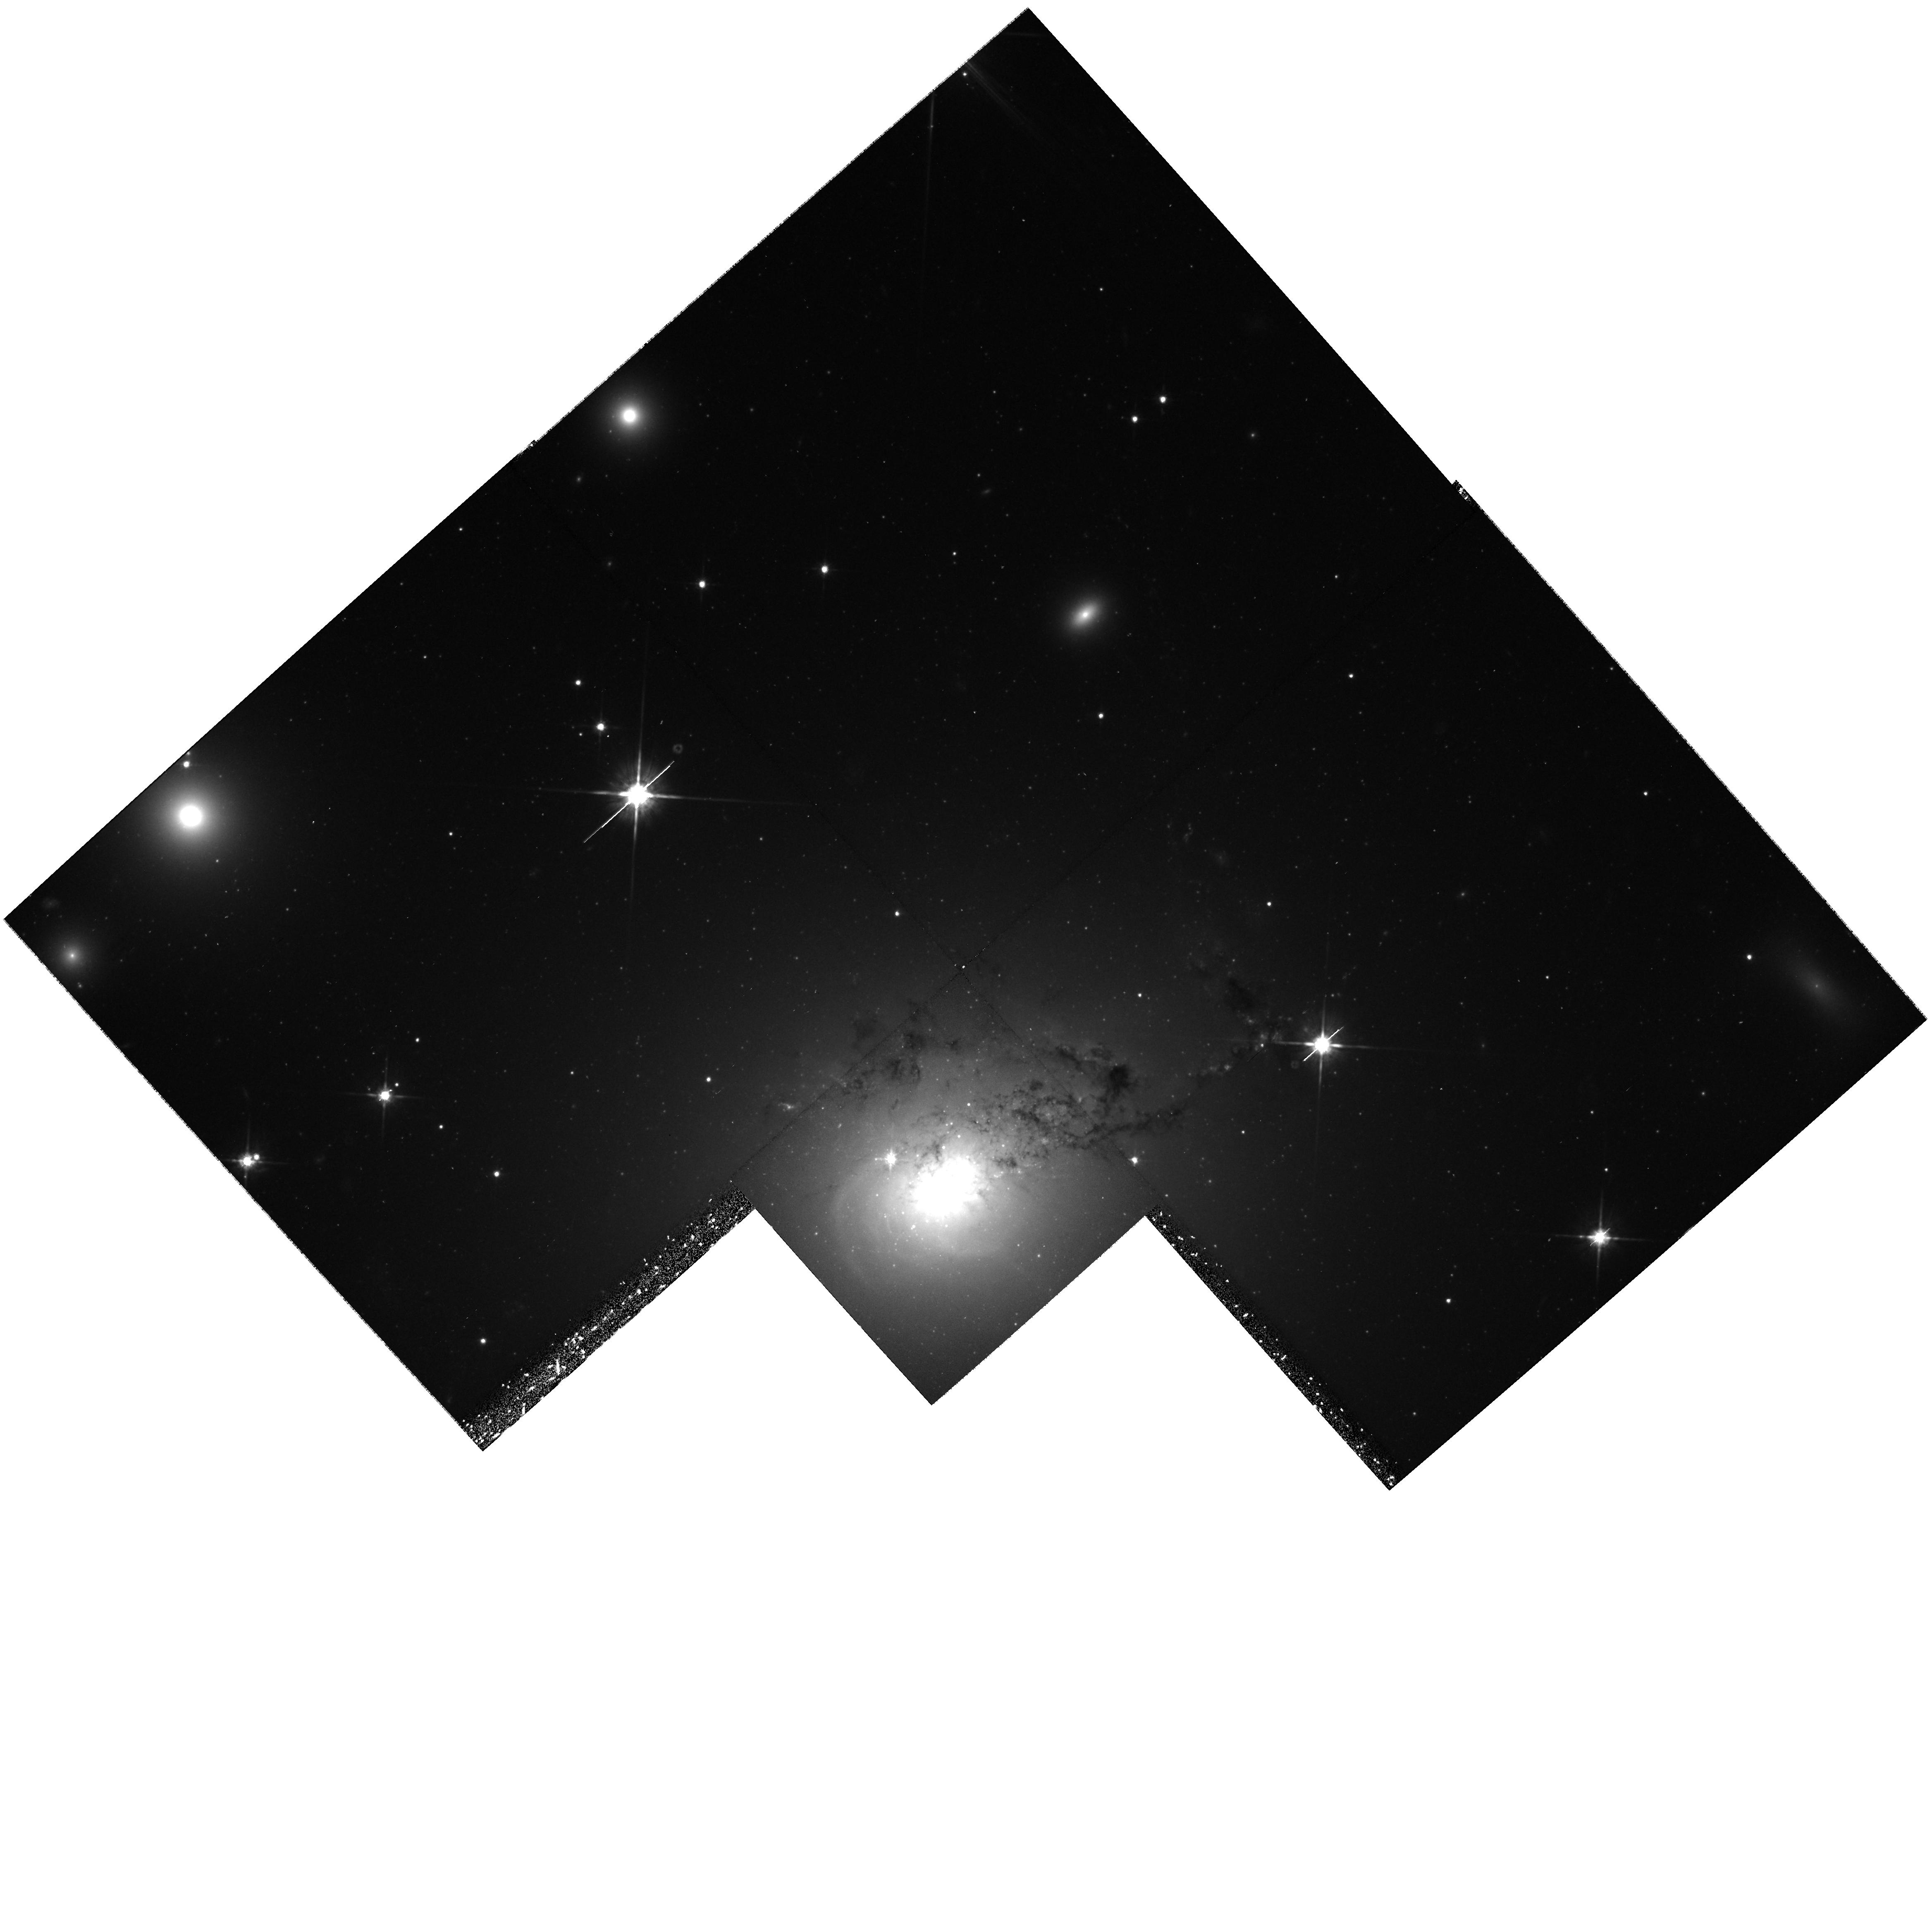
Target: NGC1275
Instrument: WFPC2/PC
Filter: F814W
Exposure: 40 min
Observation ID: hst_9250_02_wfpc2_pc_f814w_u6hs02

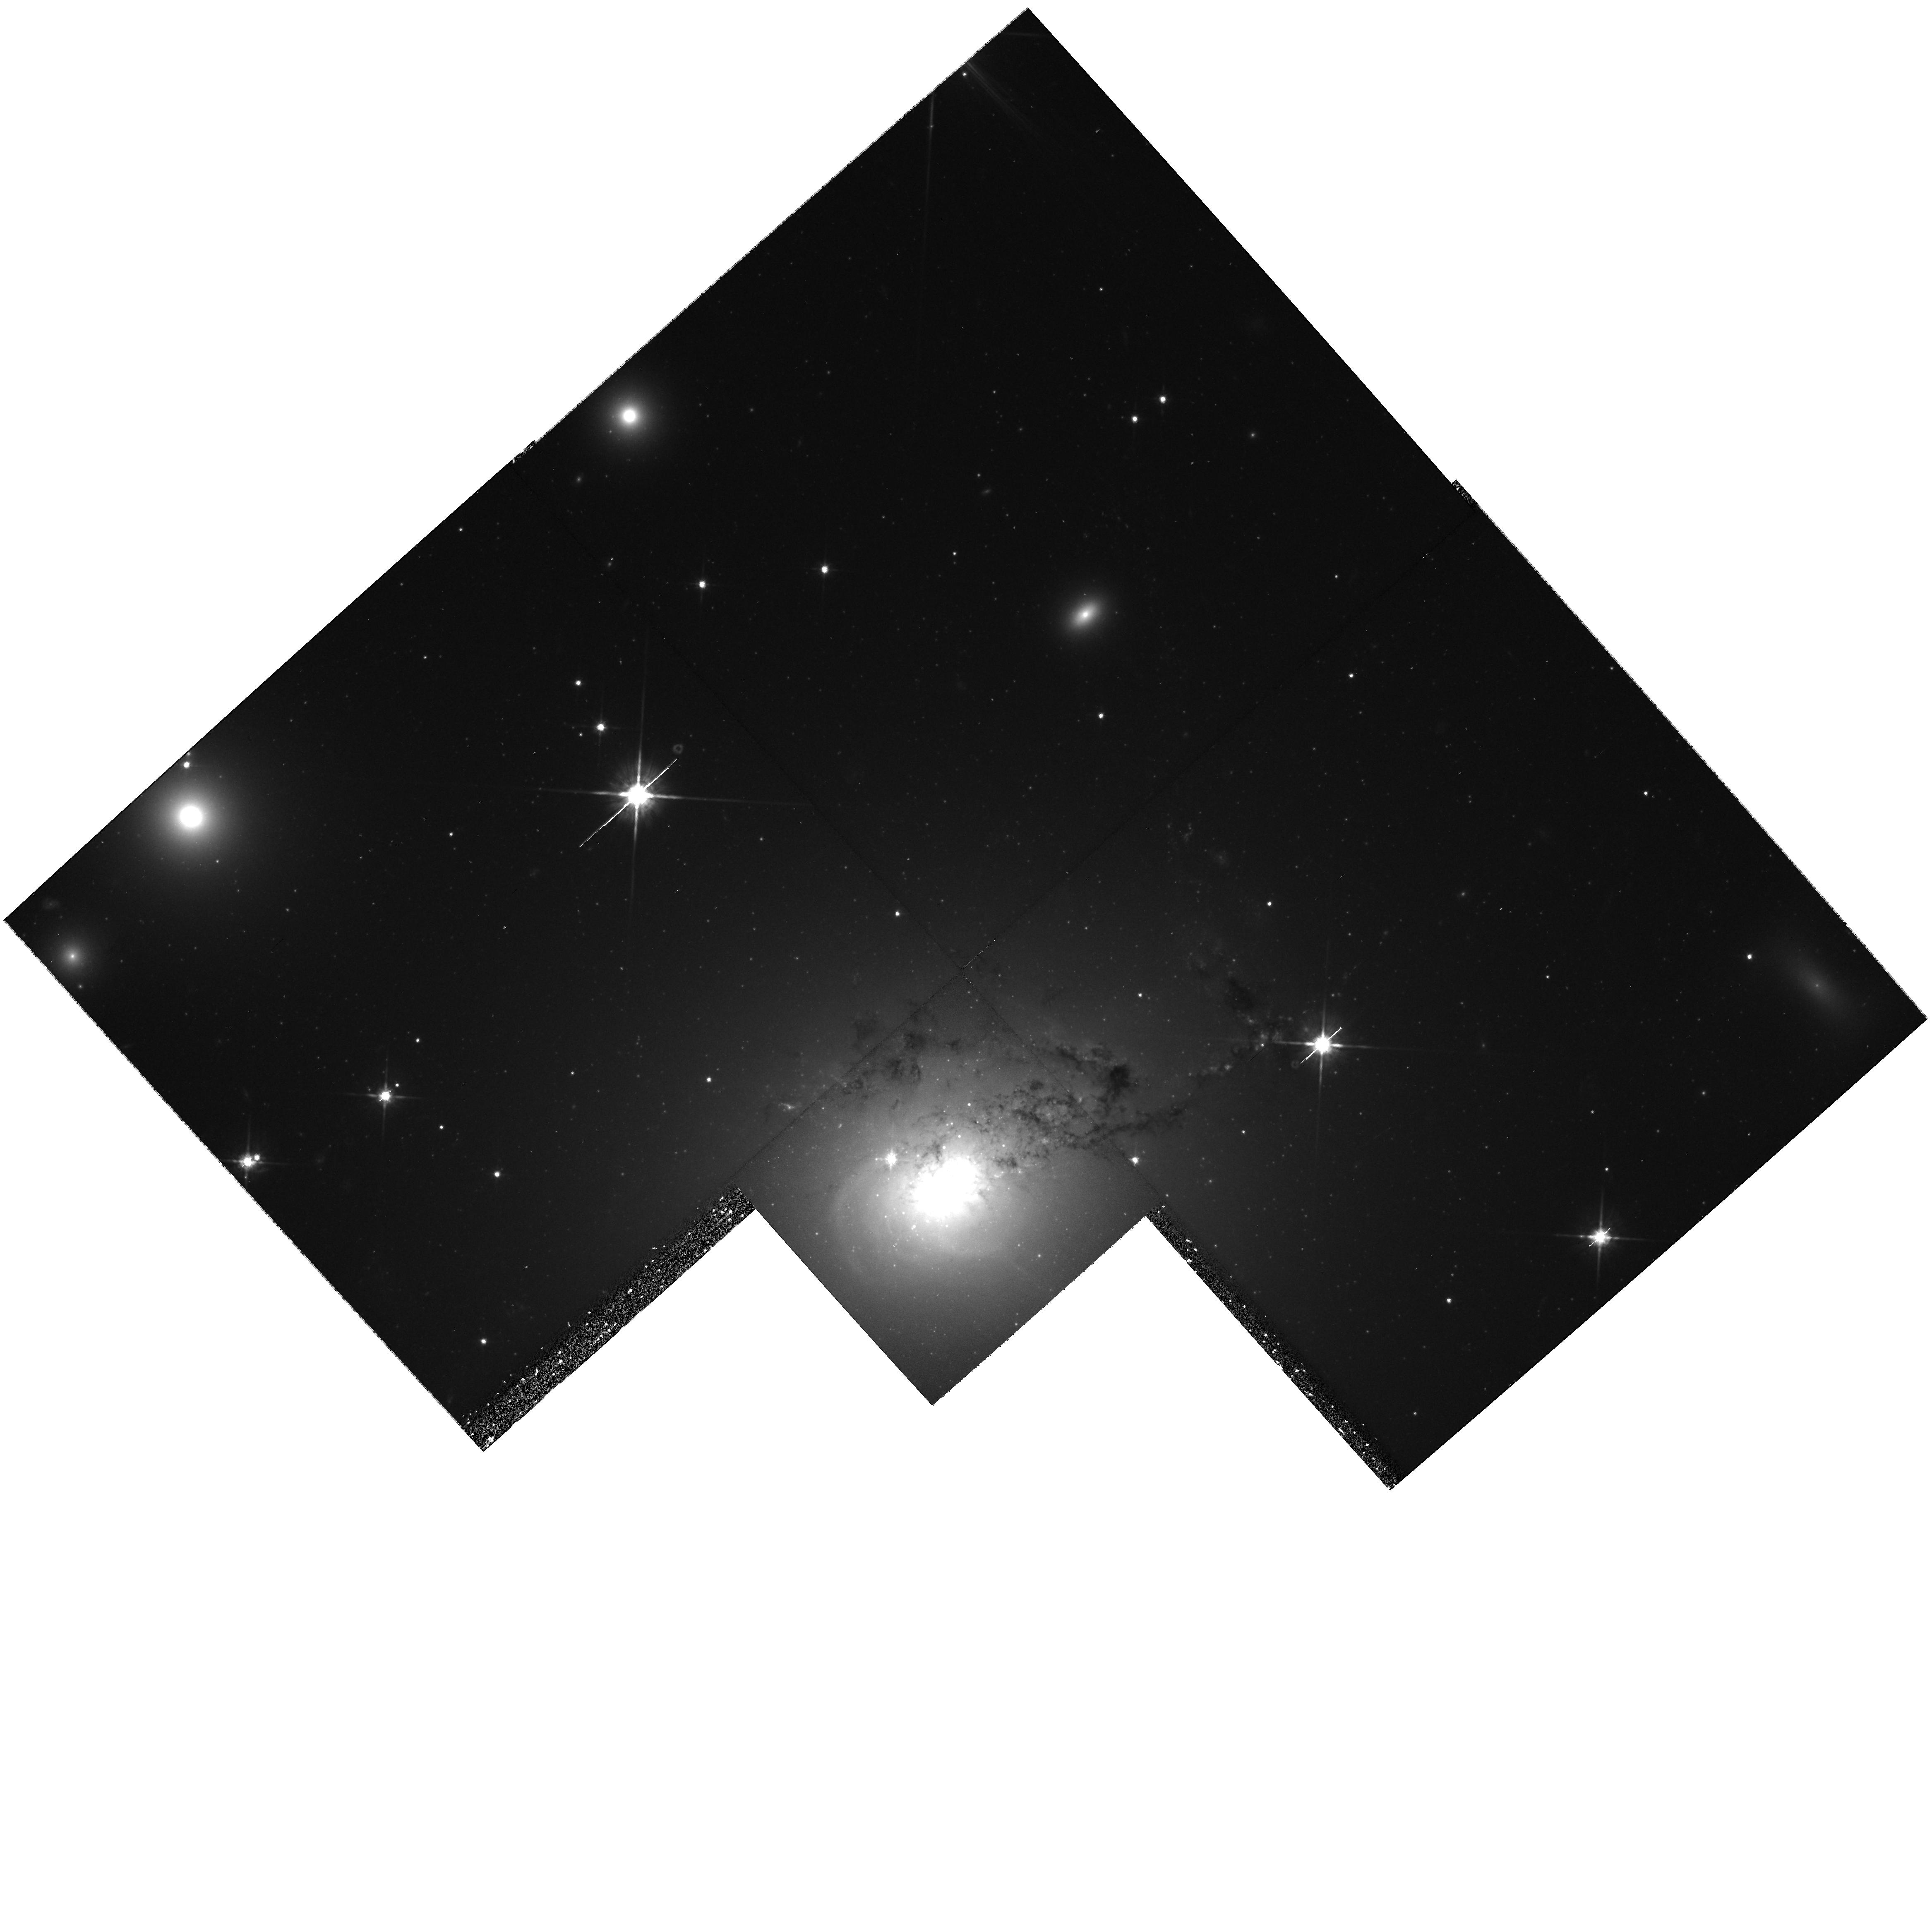
Target: NGC1275
Instrument: WFPC2/PC
Filter: F814W
Exposure: 40 min
Observation ID: hst_9250_01_wfpc2_pc_f814w_u6hs01

Hubble Heritage Observations of NGC 1275 (PI: Noll, Keith S.)

To observe the active galaxy NGC 1275 for a Hubble Heritage release. We plan to obtain a two-orbit I-band image that will be combined with archival B and R-band images of the same object, to result in a 3-color image. The data will become non-proprietary once the color image has been released (assumed to be within a few months of the observations).